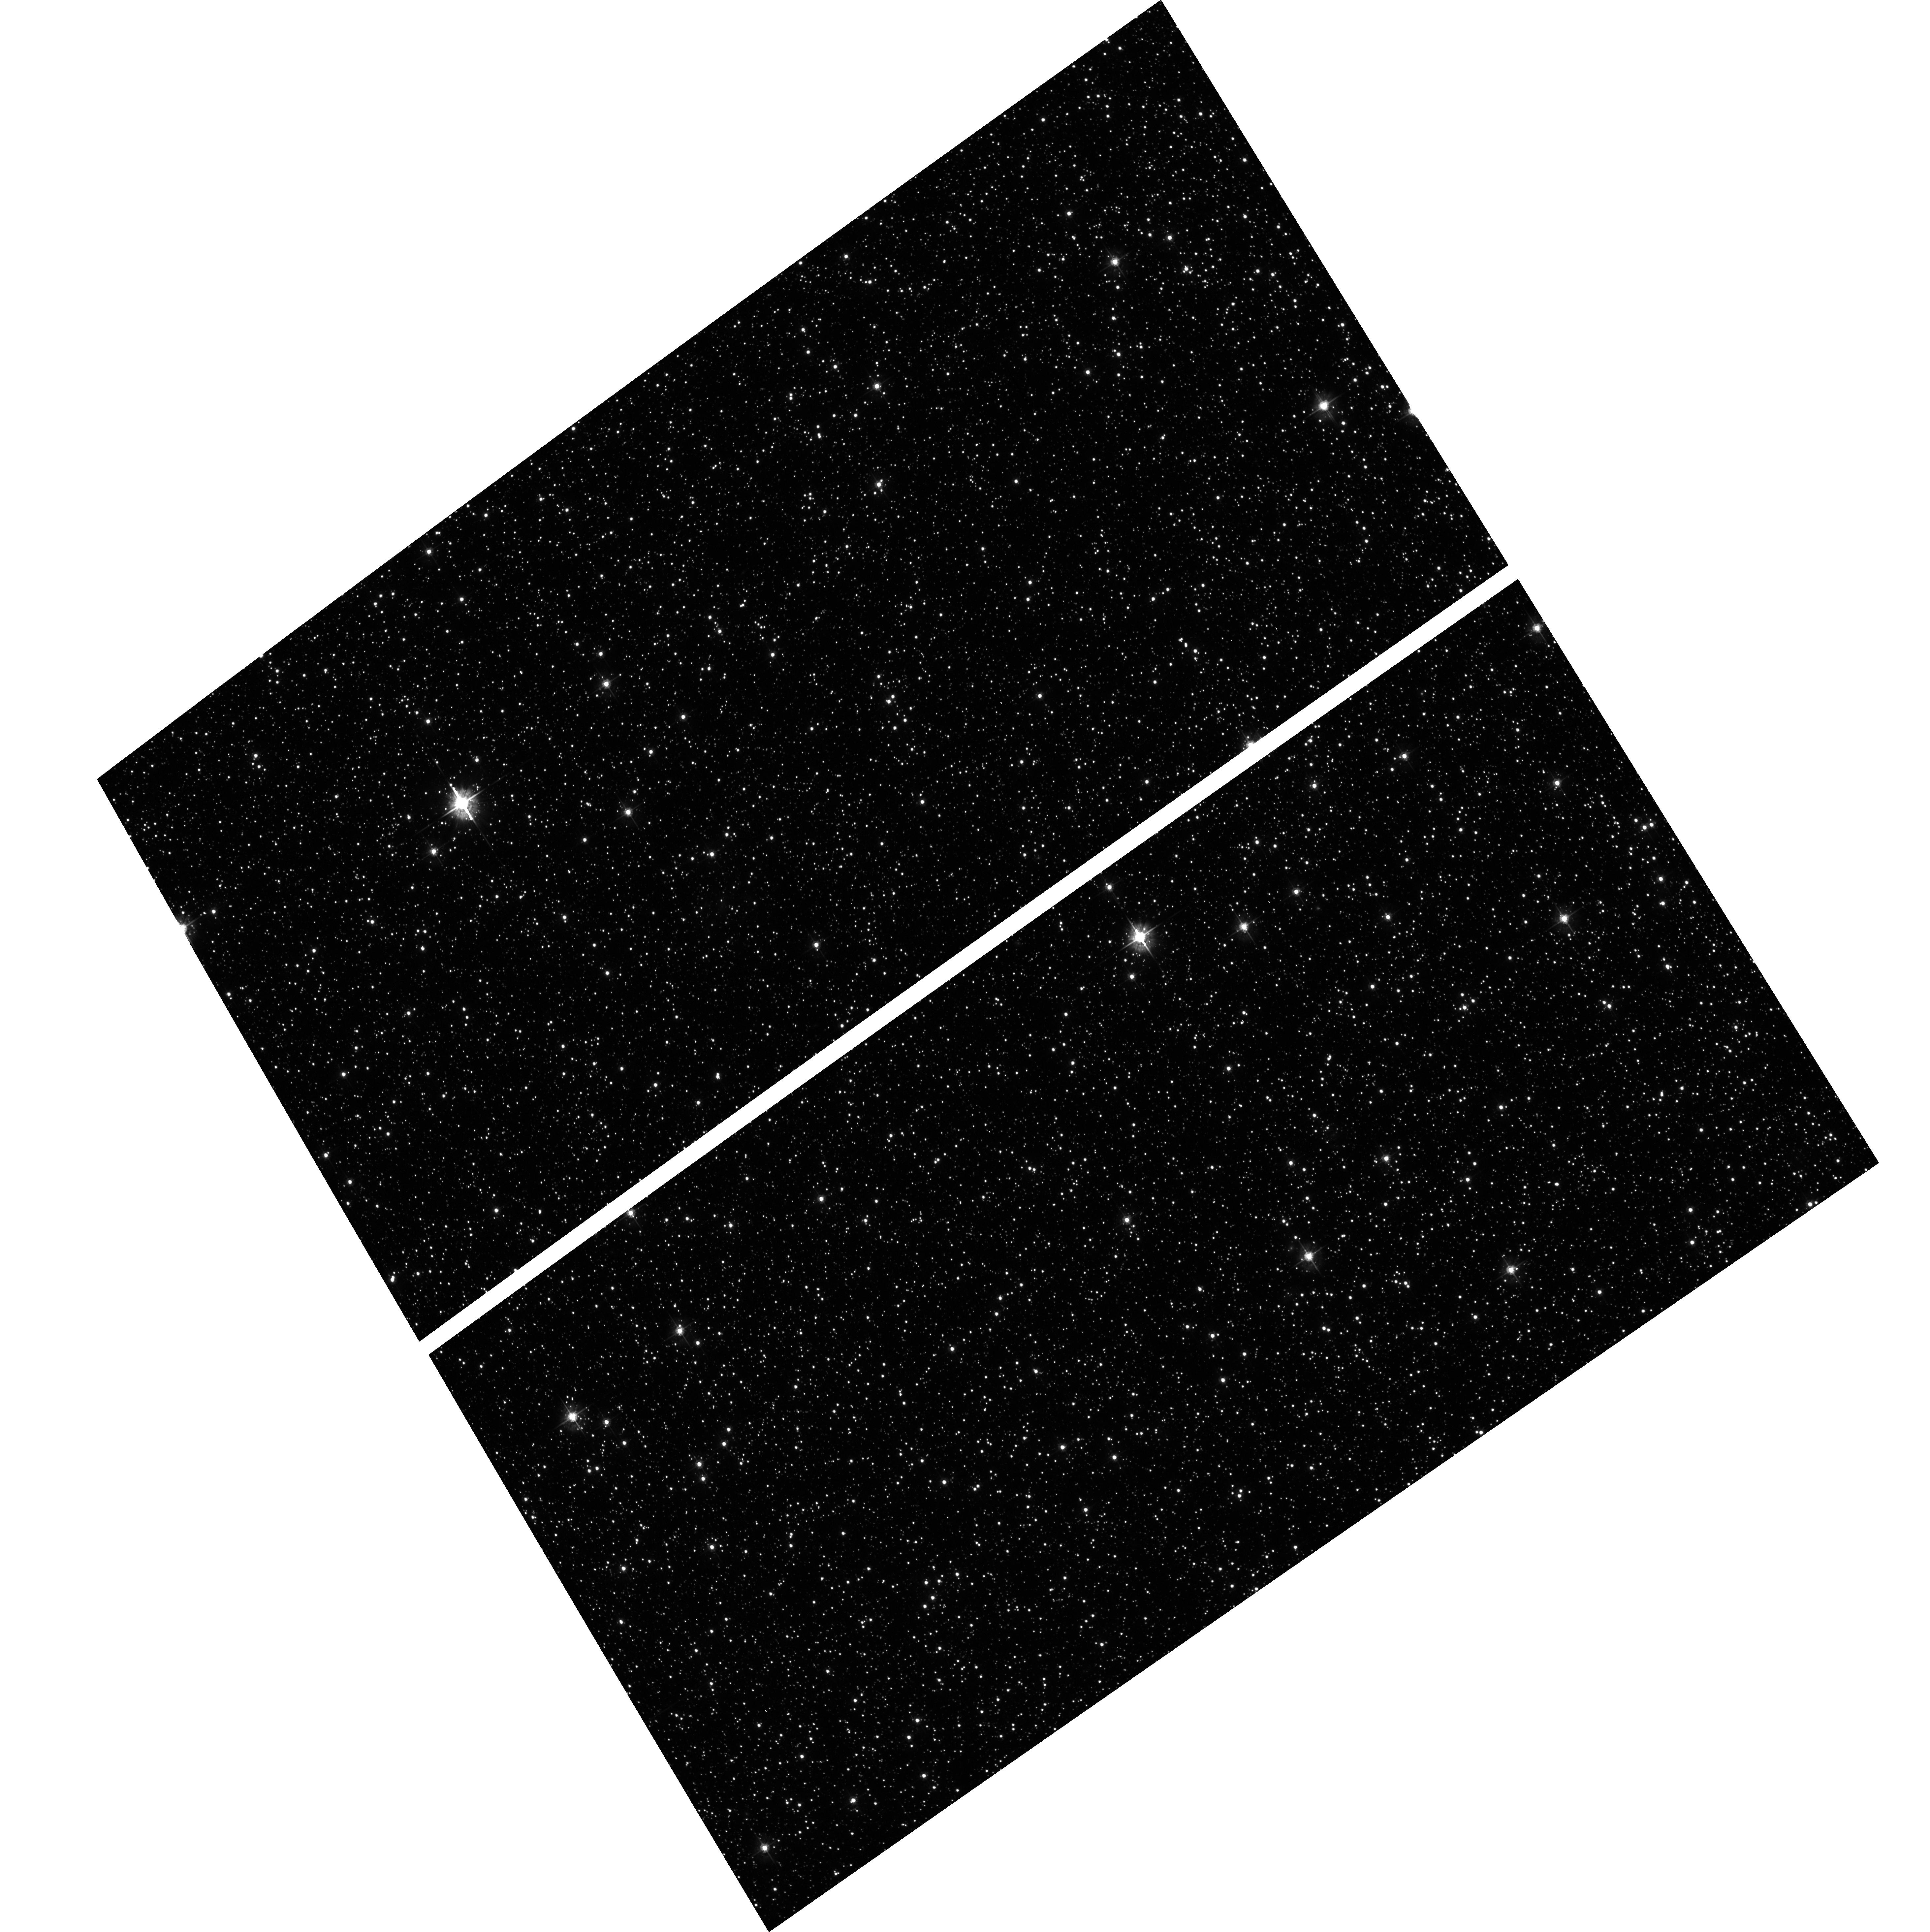
Target: SMCJ005257-725714
Instrument: ACS/WFC
Filter: F555W
Exposure: 9 min
Observation ID: hst_10126_06_acs_wfc_f555w_j90606

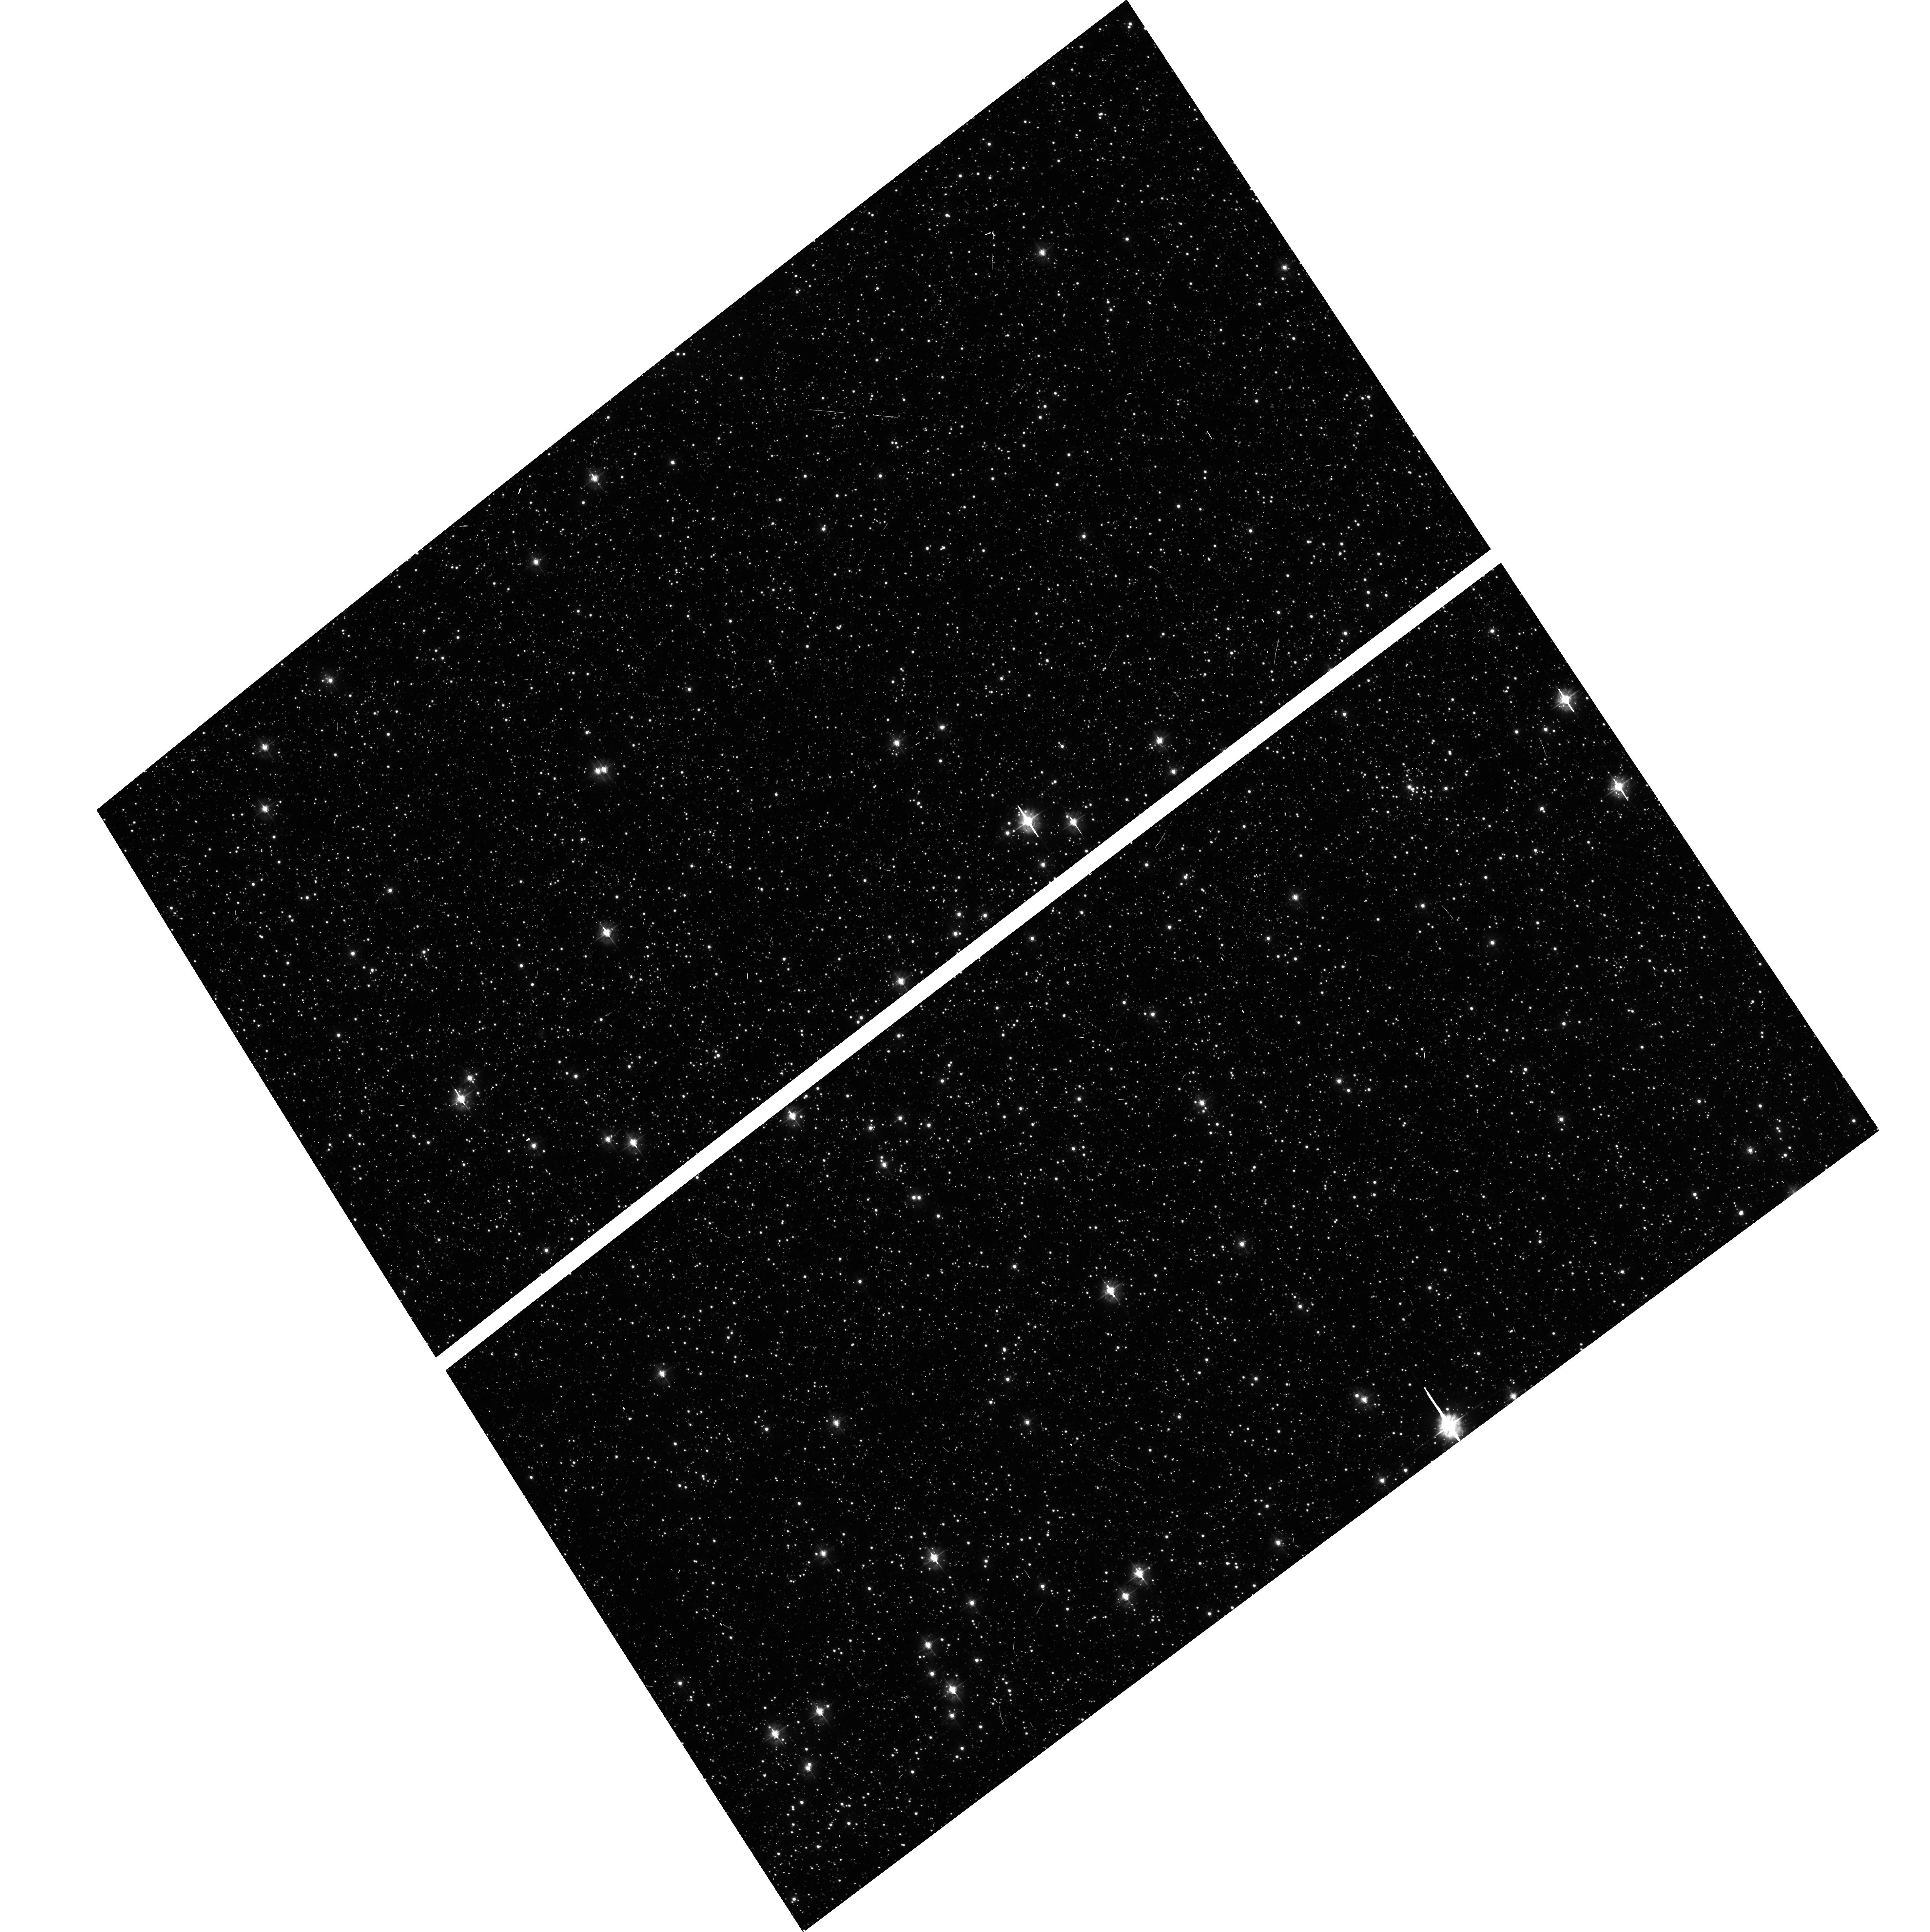
Target: SMCJ004802-732058
Instrument: ACS/WFC
Filter: F435W
Exposure: 7 min
Observation ID: hst_10126_02_acs_wfc_f435w_j90602

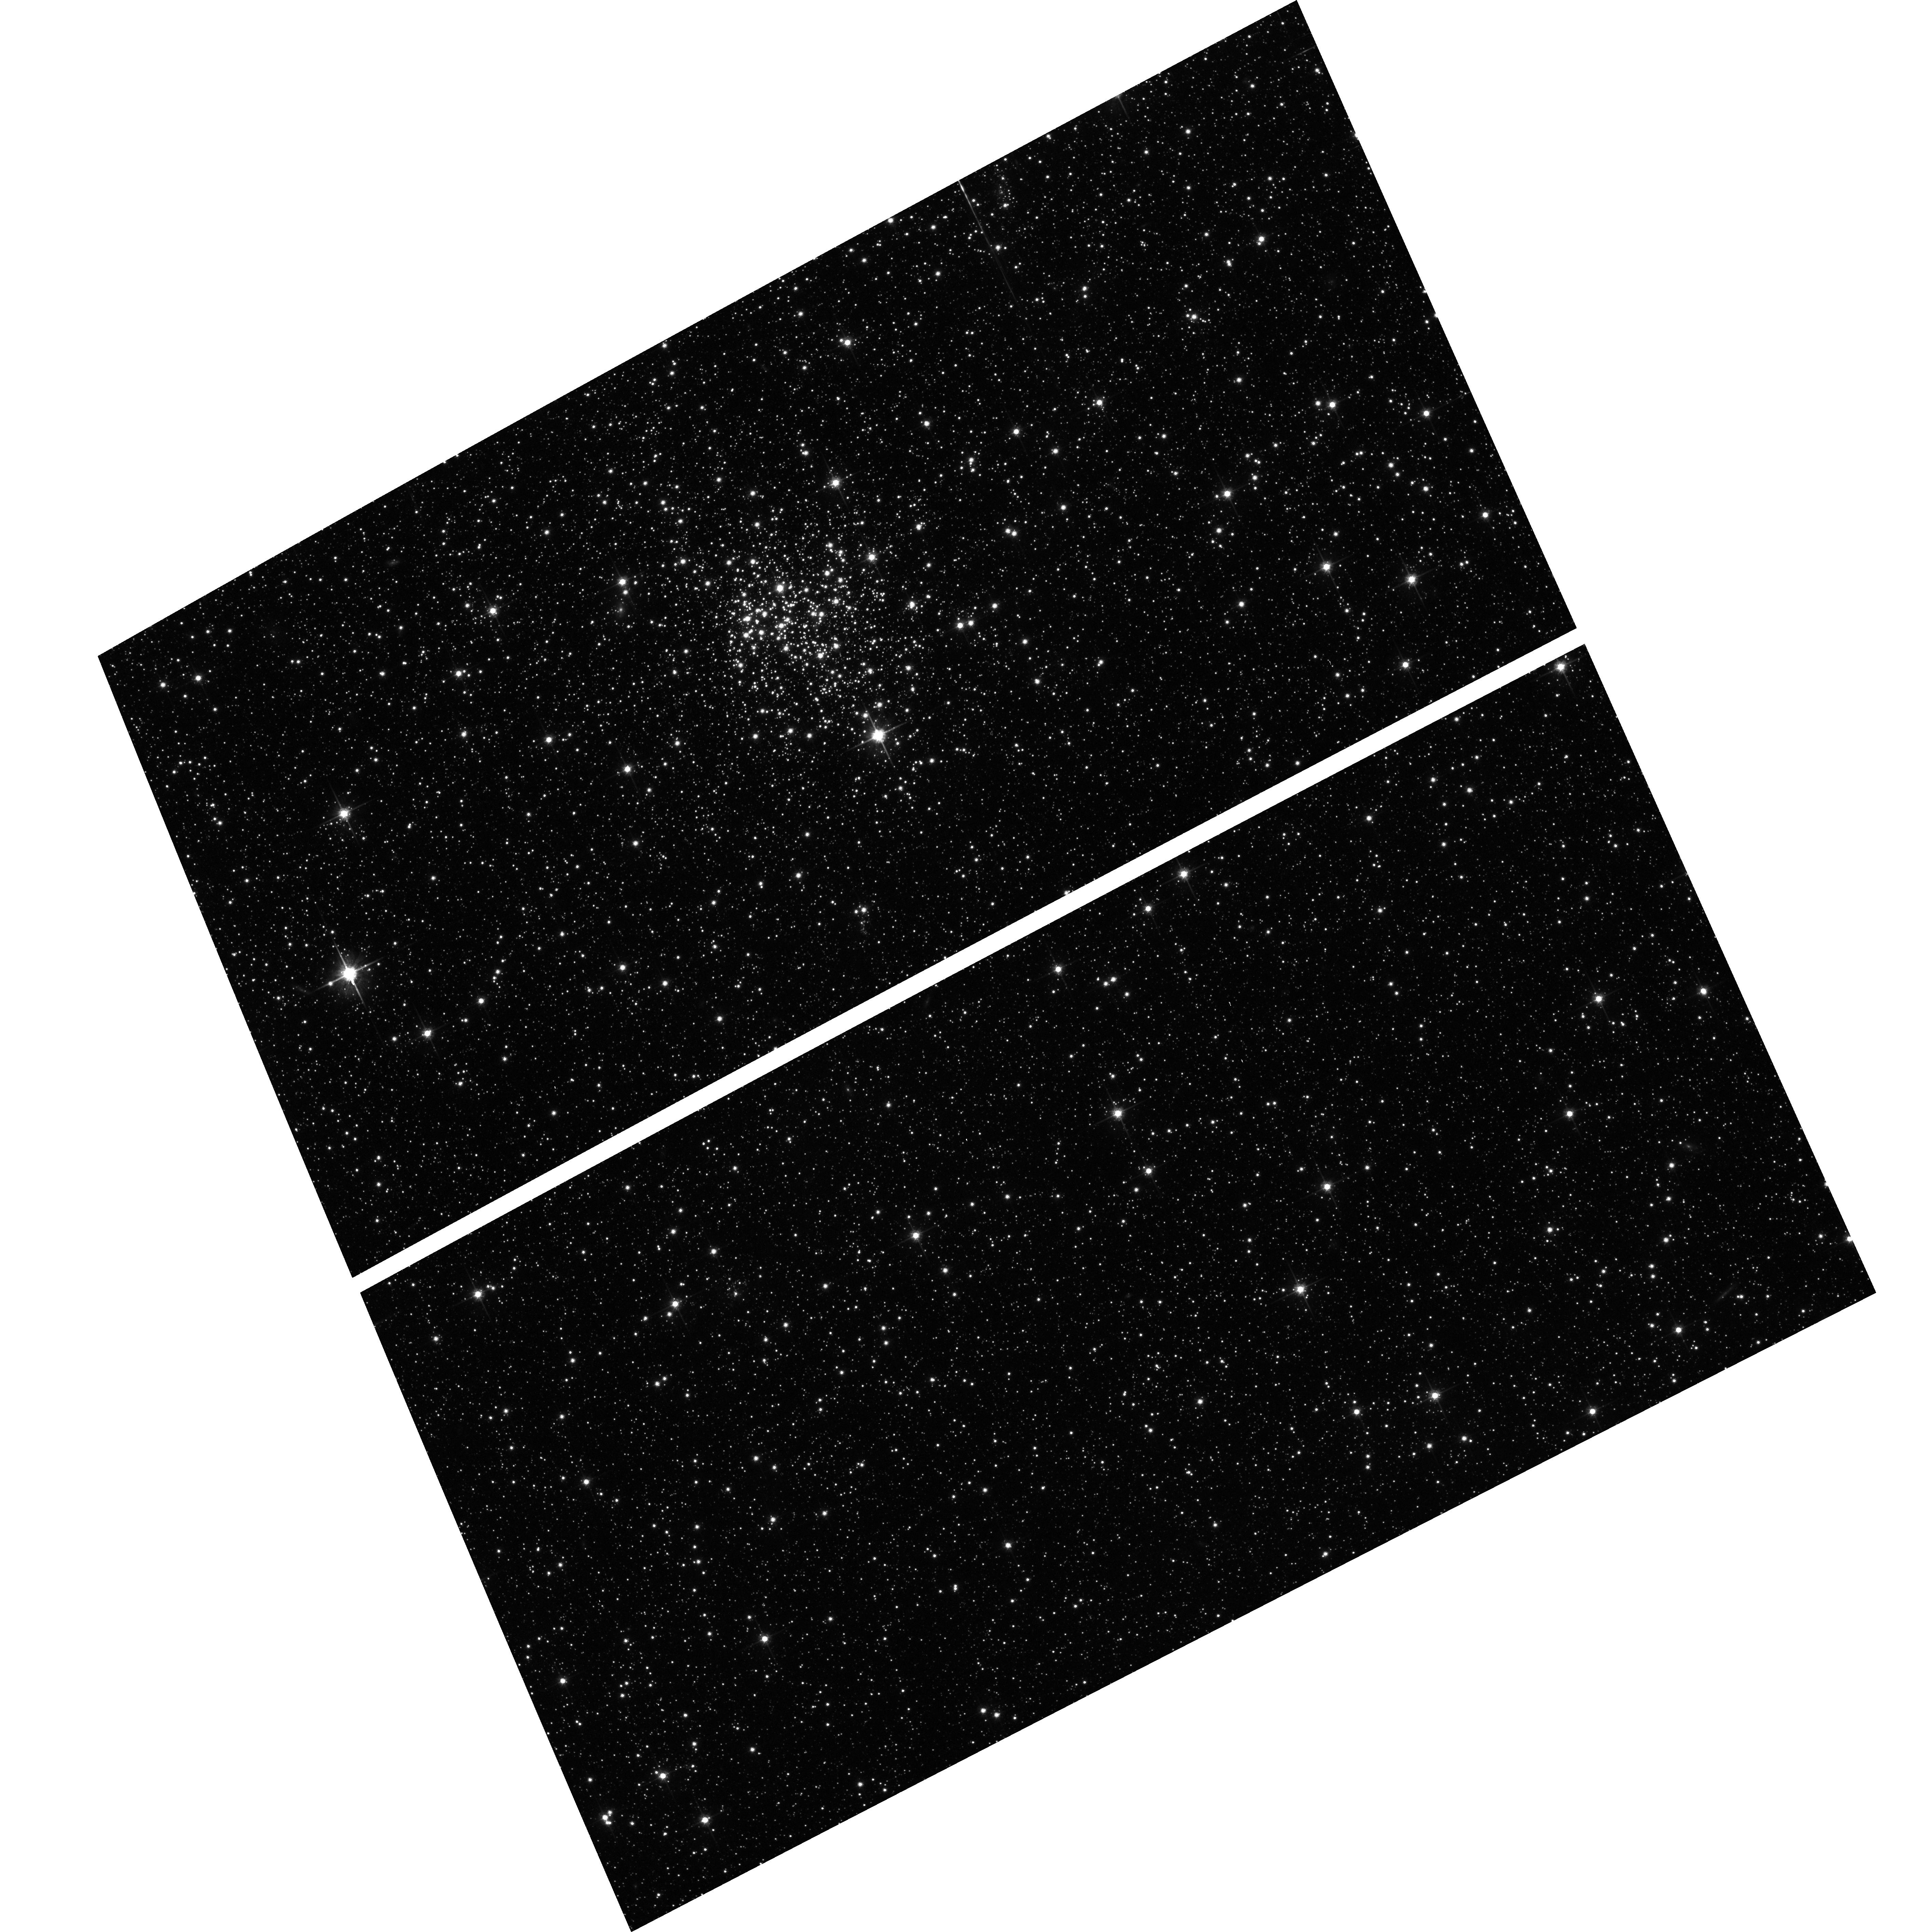
Target: NGC-265
Instrument: ACS/WFC
Filter: F814W
Exposure: 9 min
Observation ID: hst_10126_01_acs_wfc_f814w_j90601

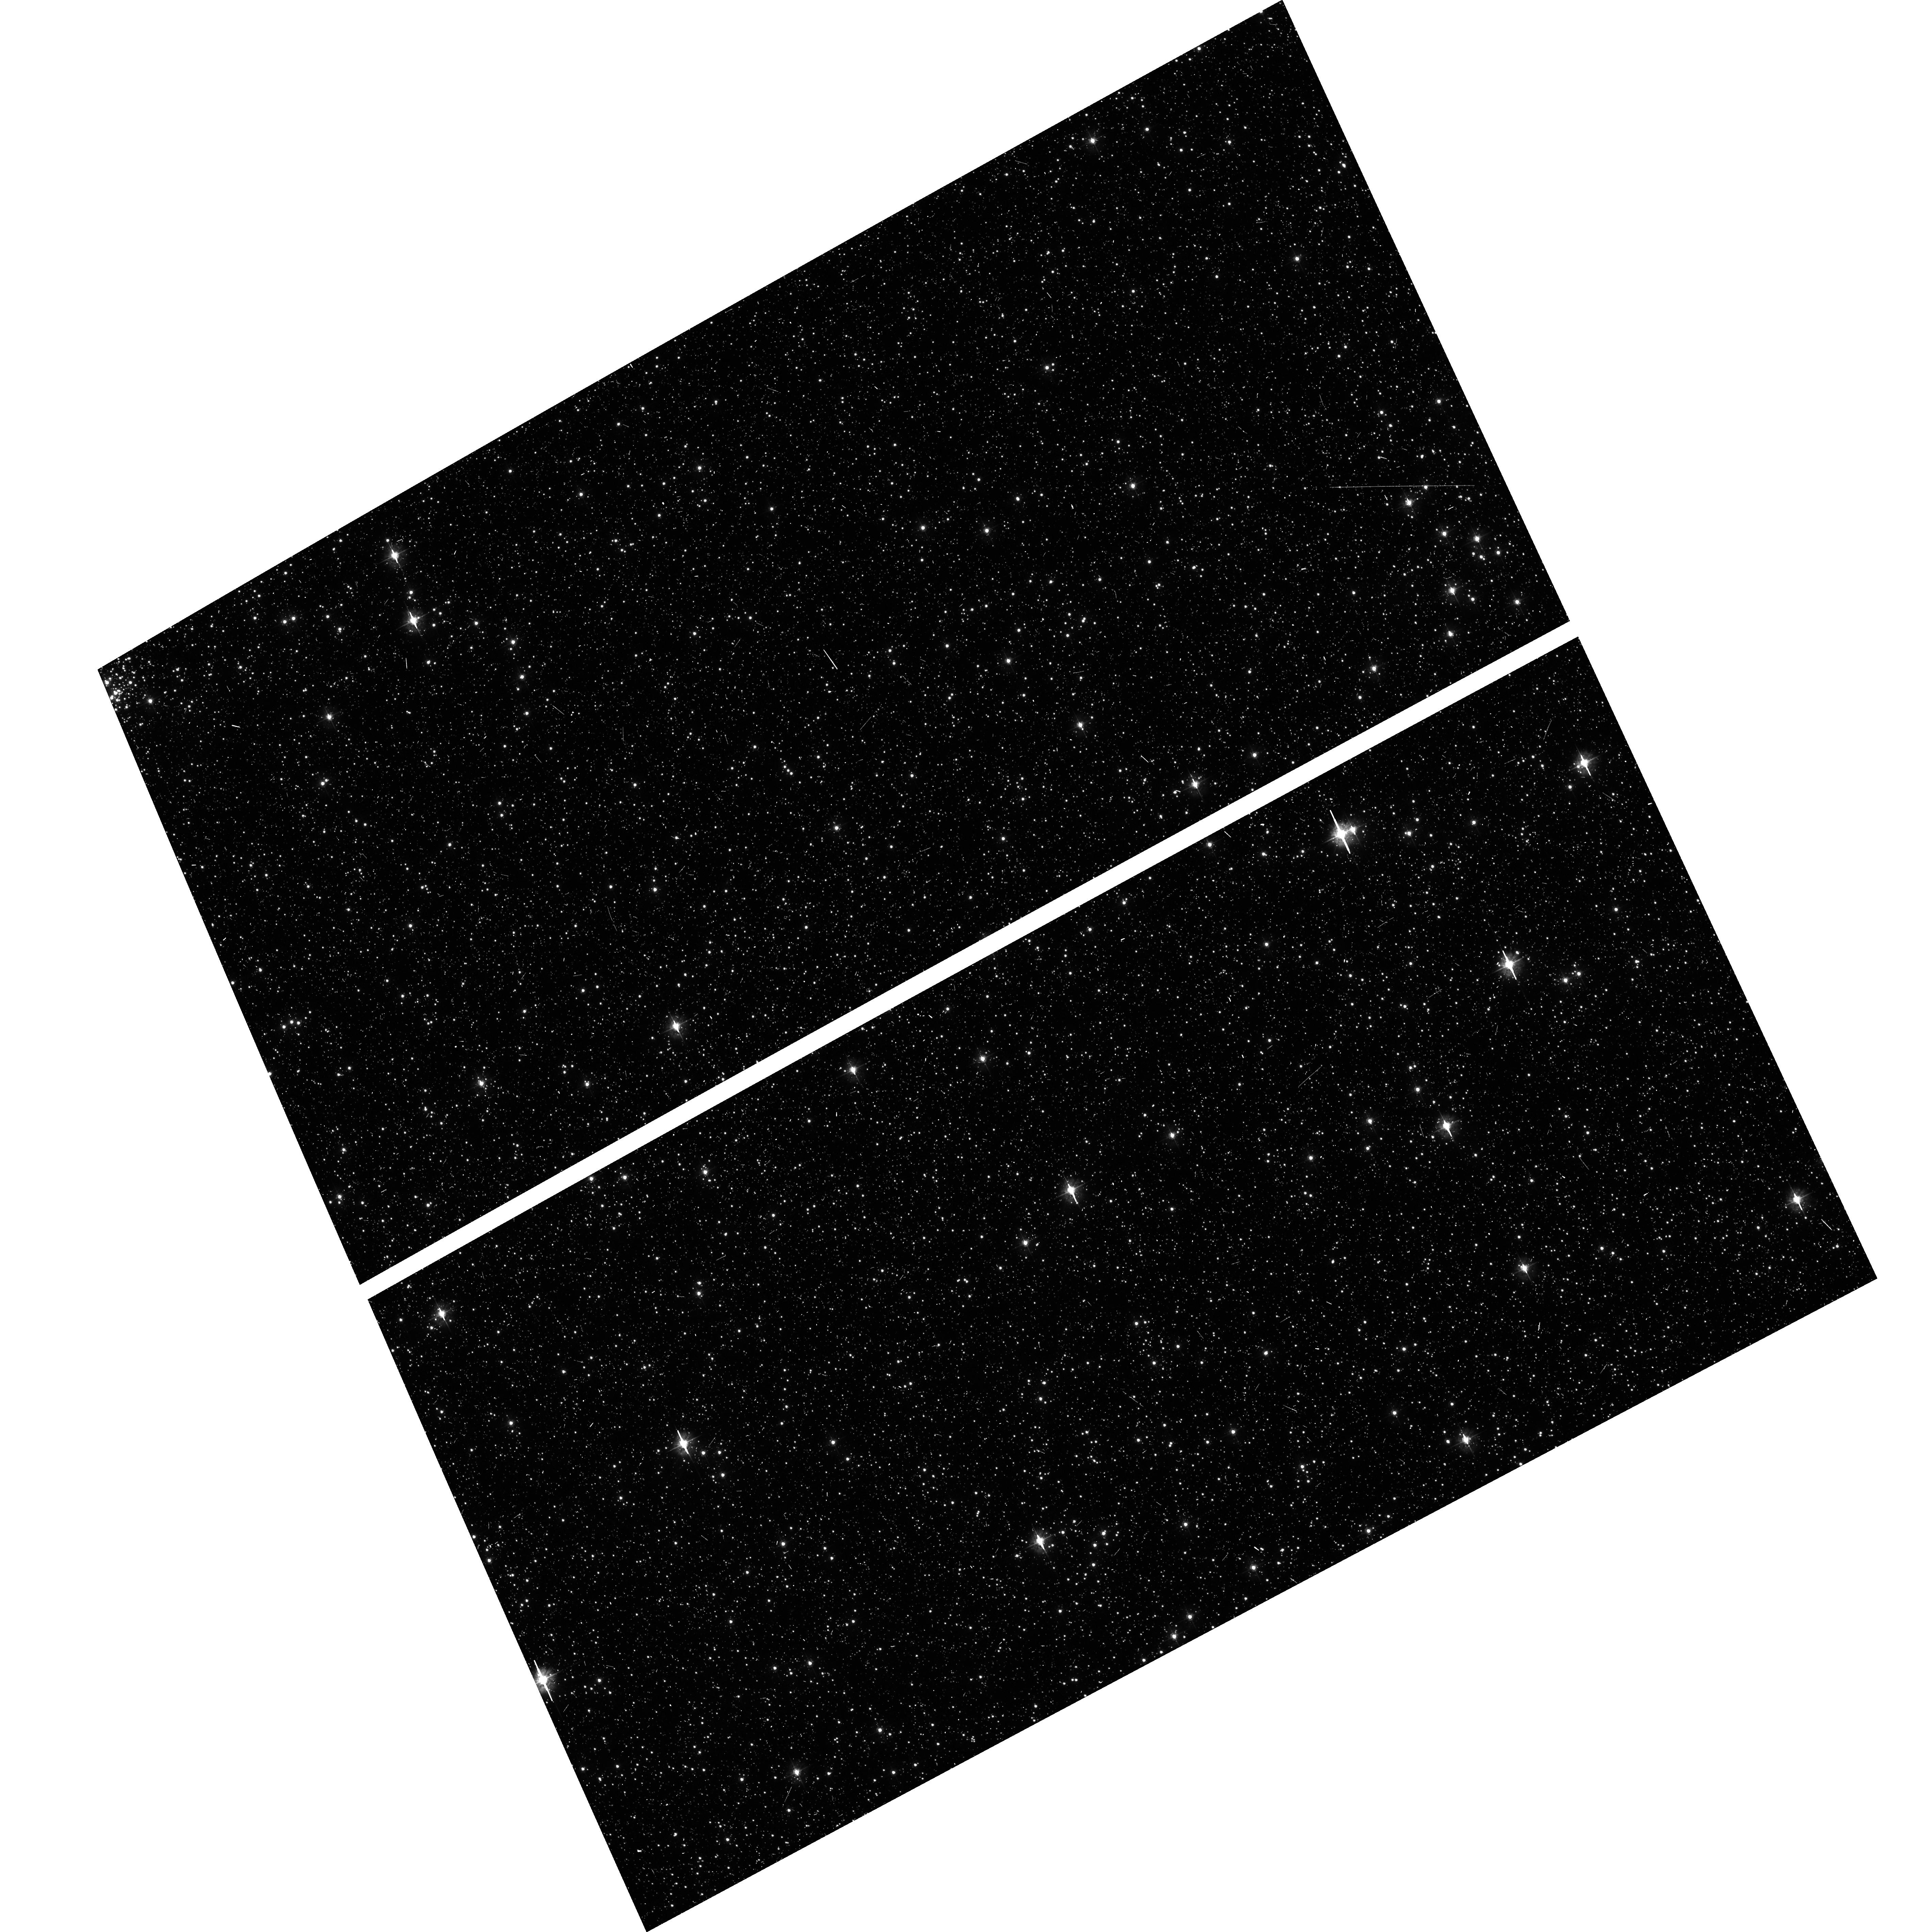
Target: SMCJ004938-731520
Instrument: ACS/WFC
Filter: F435W
Exposure: 7 min
Observation ID: hst_10126_03_acs_wfc_f435w_j90603

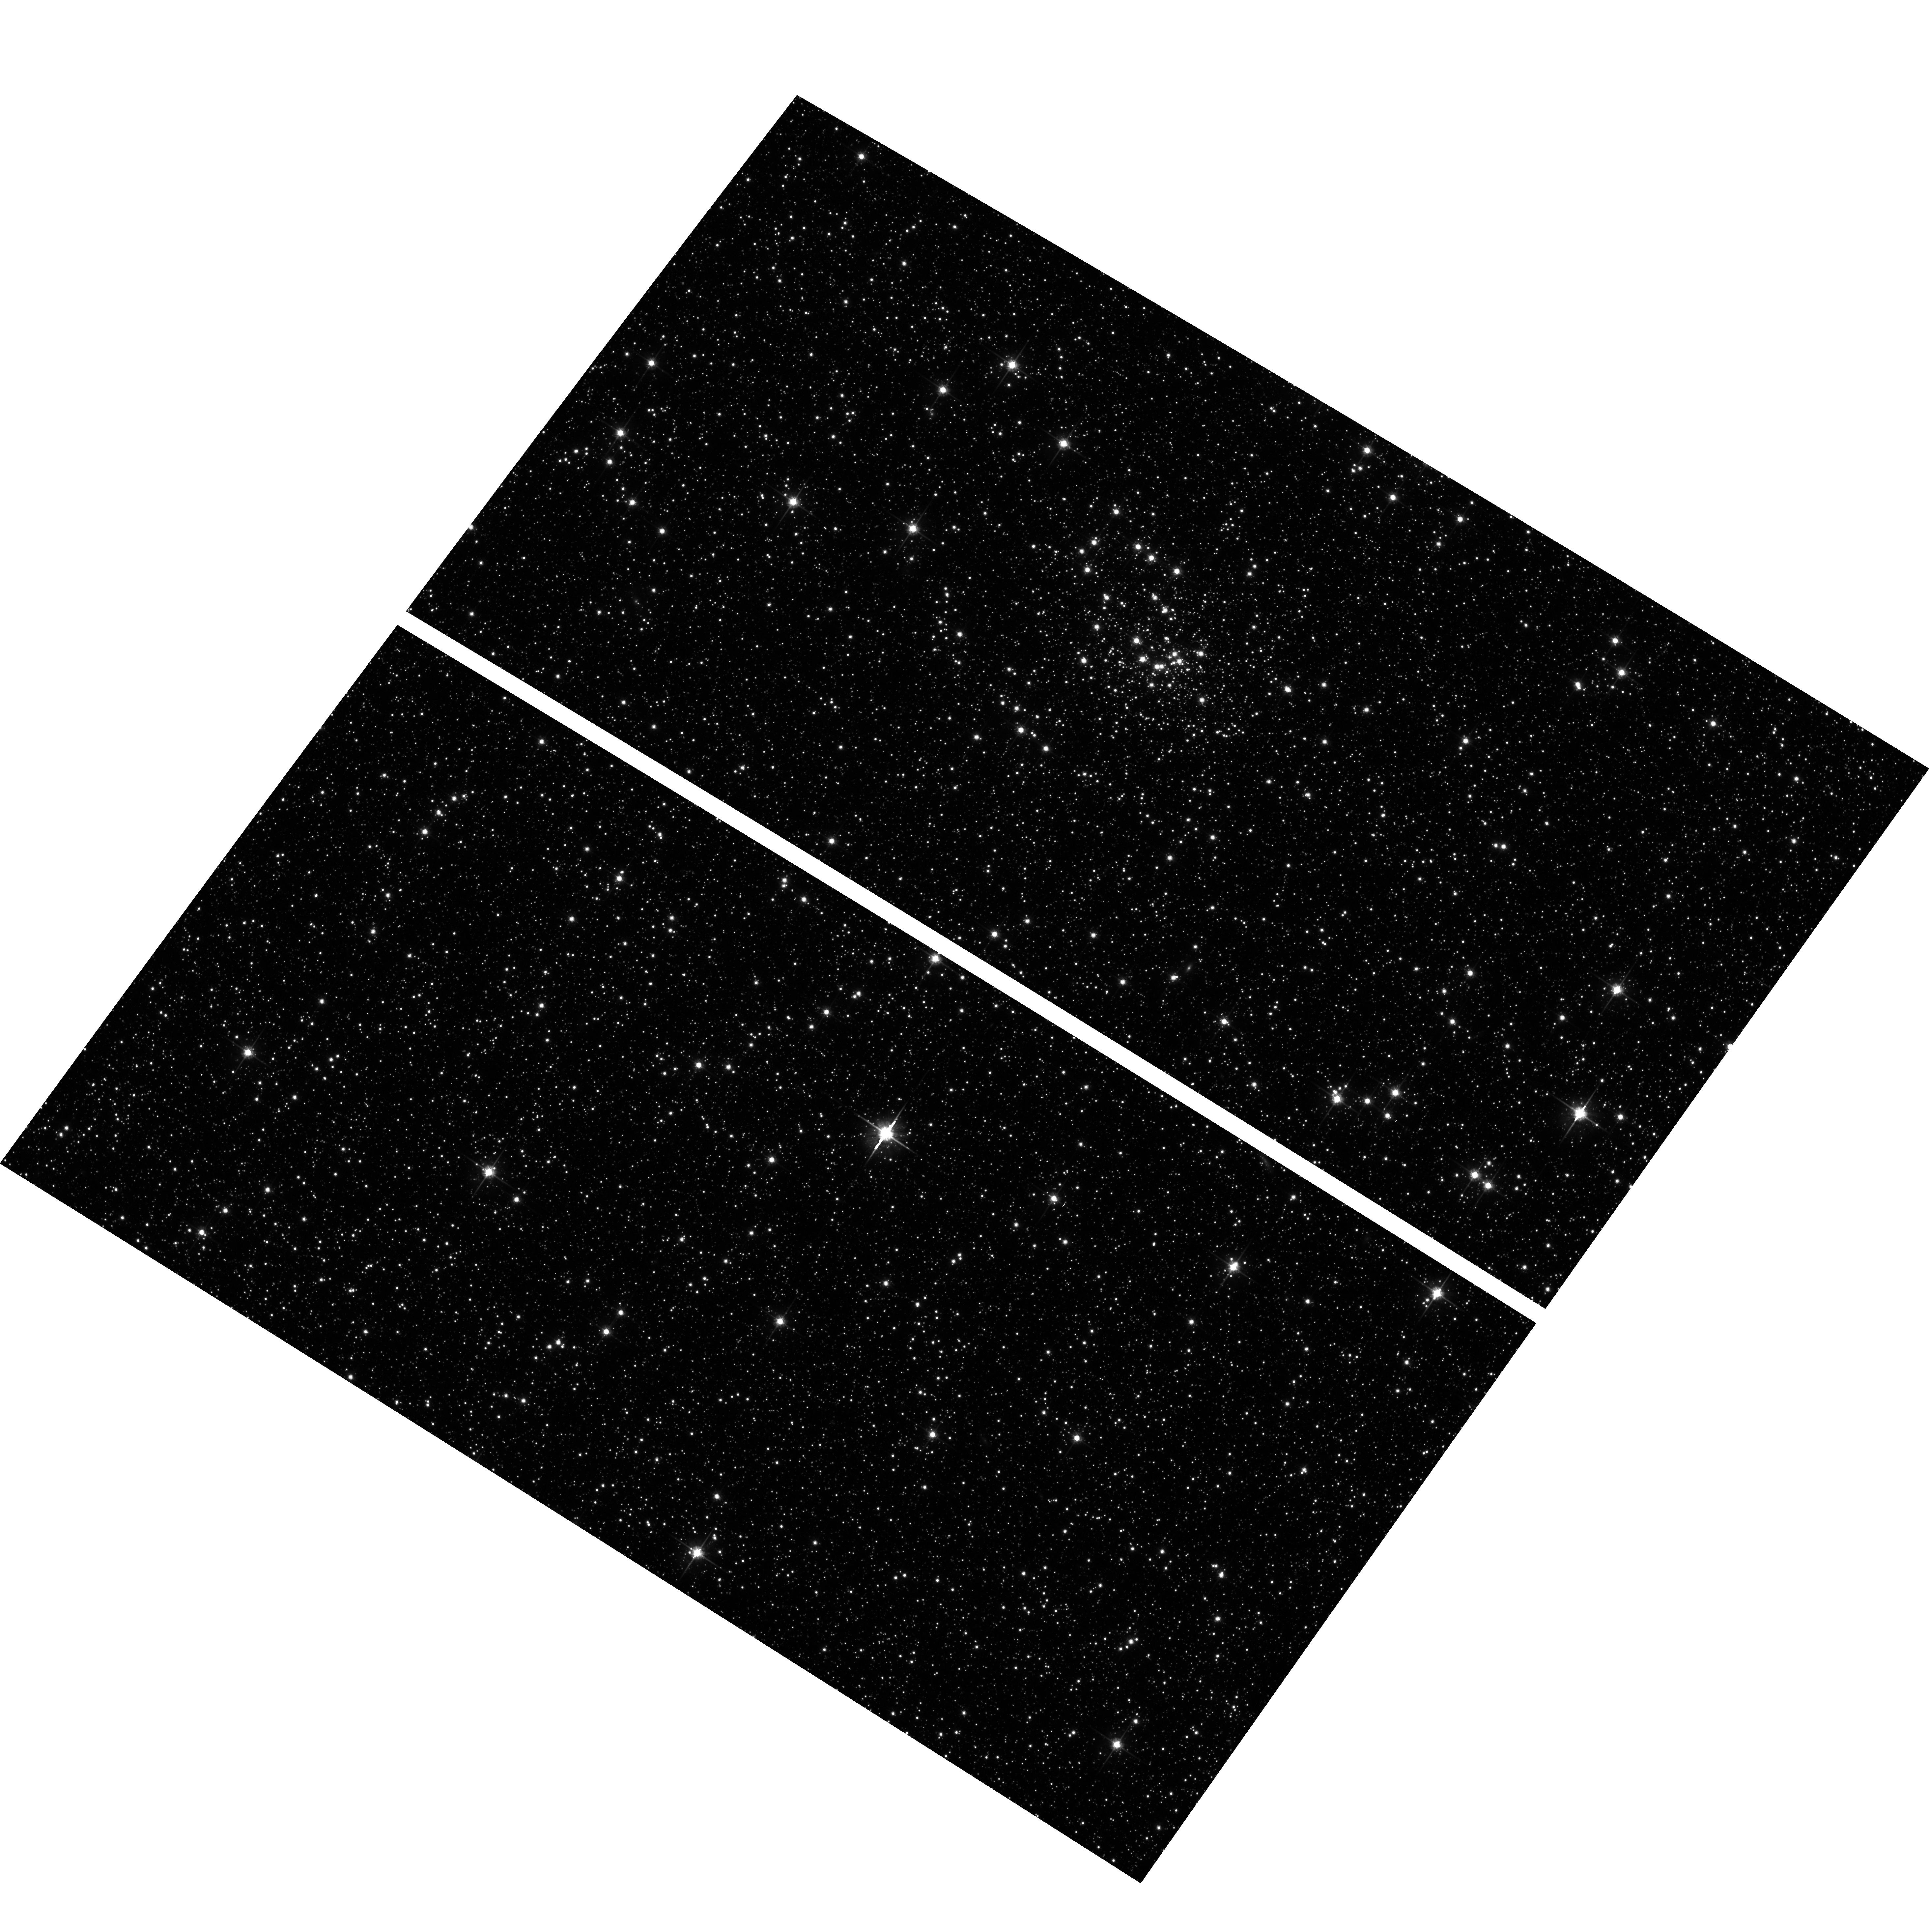
Target: K-29
Instrument: ACS/WFC
Filter: F814W
Exposure: 9 min
Observation ID: hst_10126_05_acs_wfc_f814w_j90605

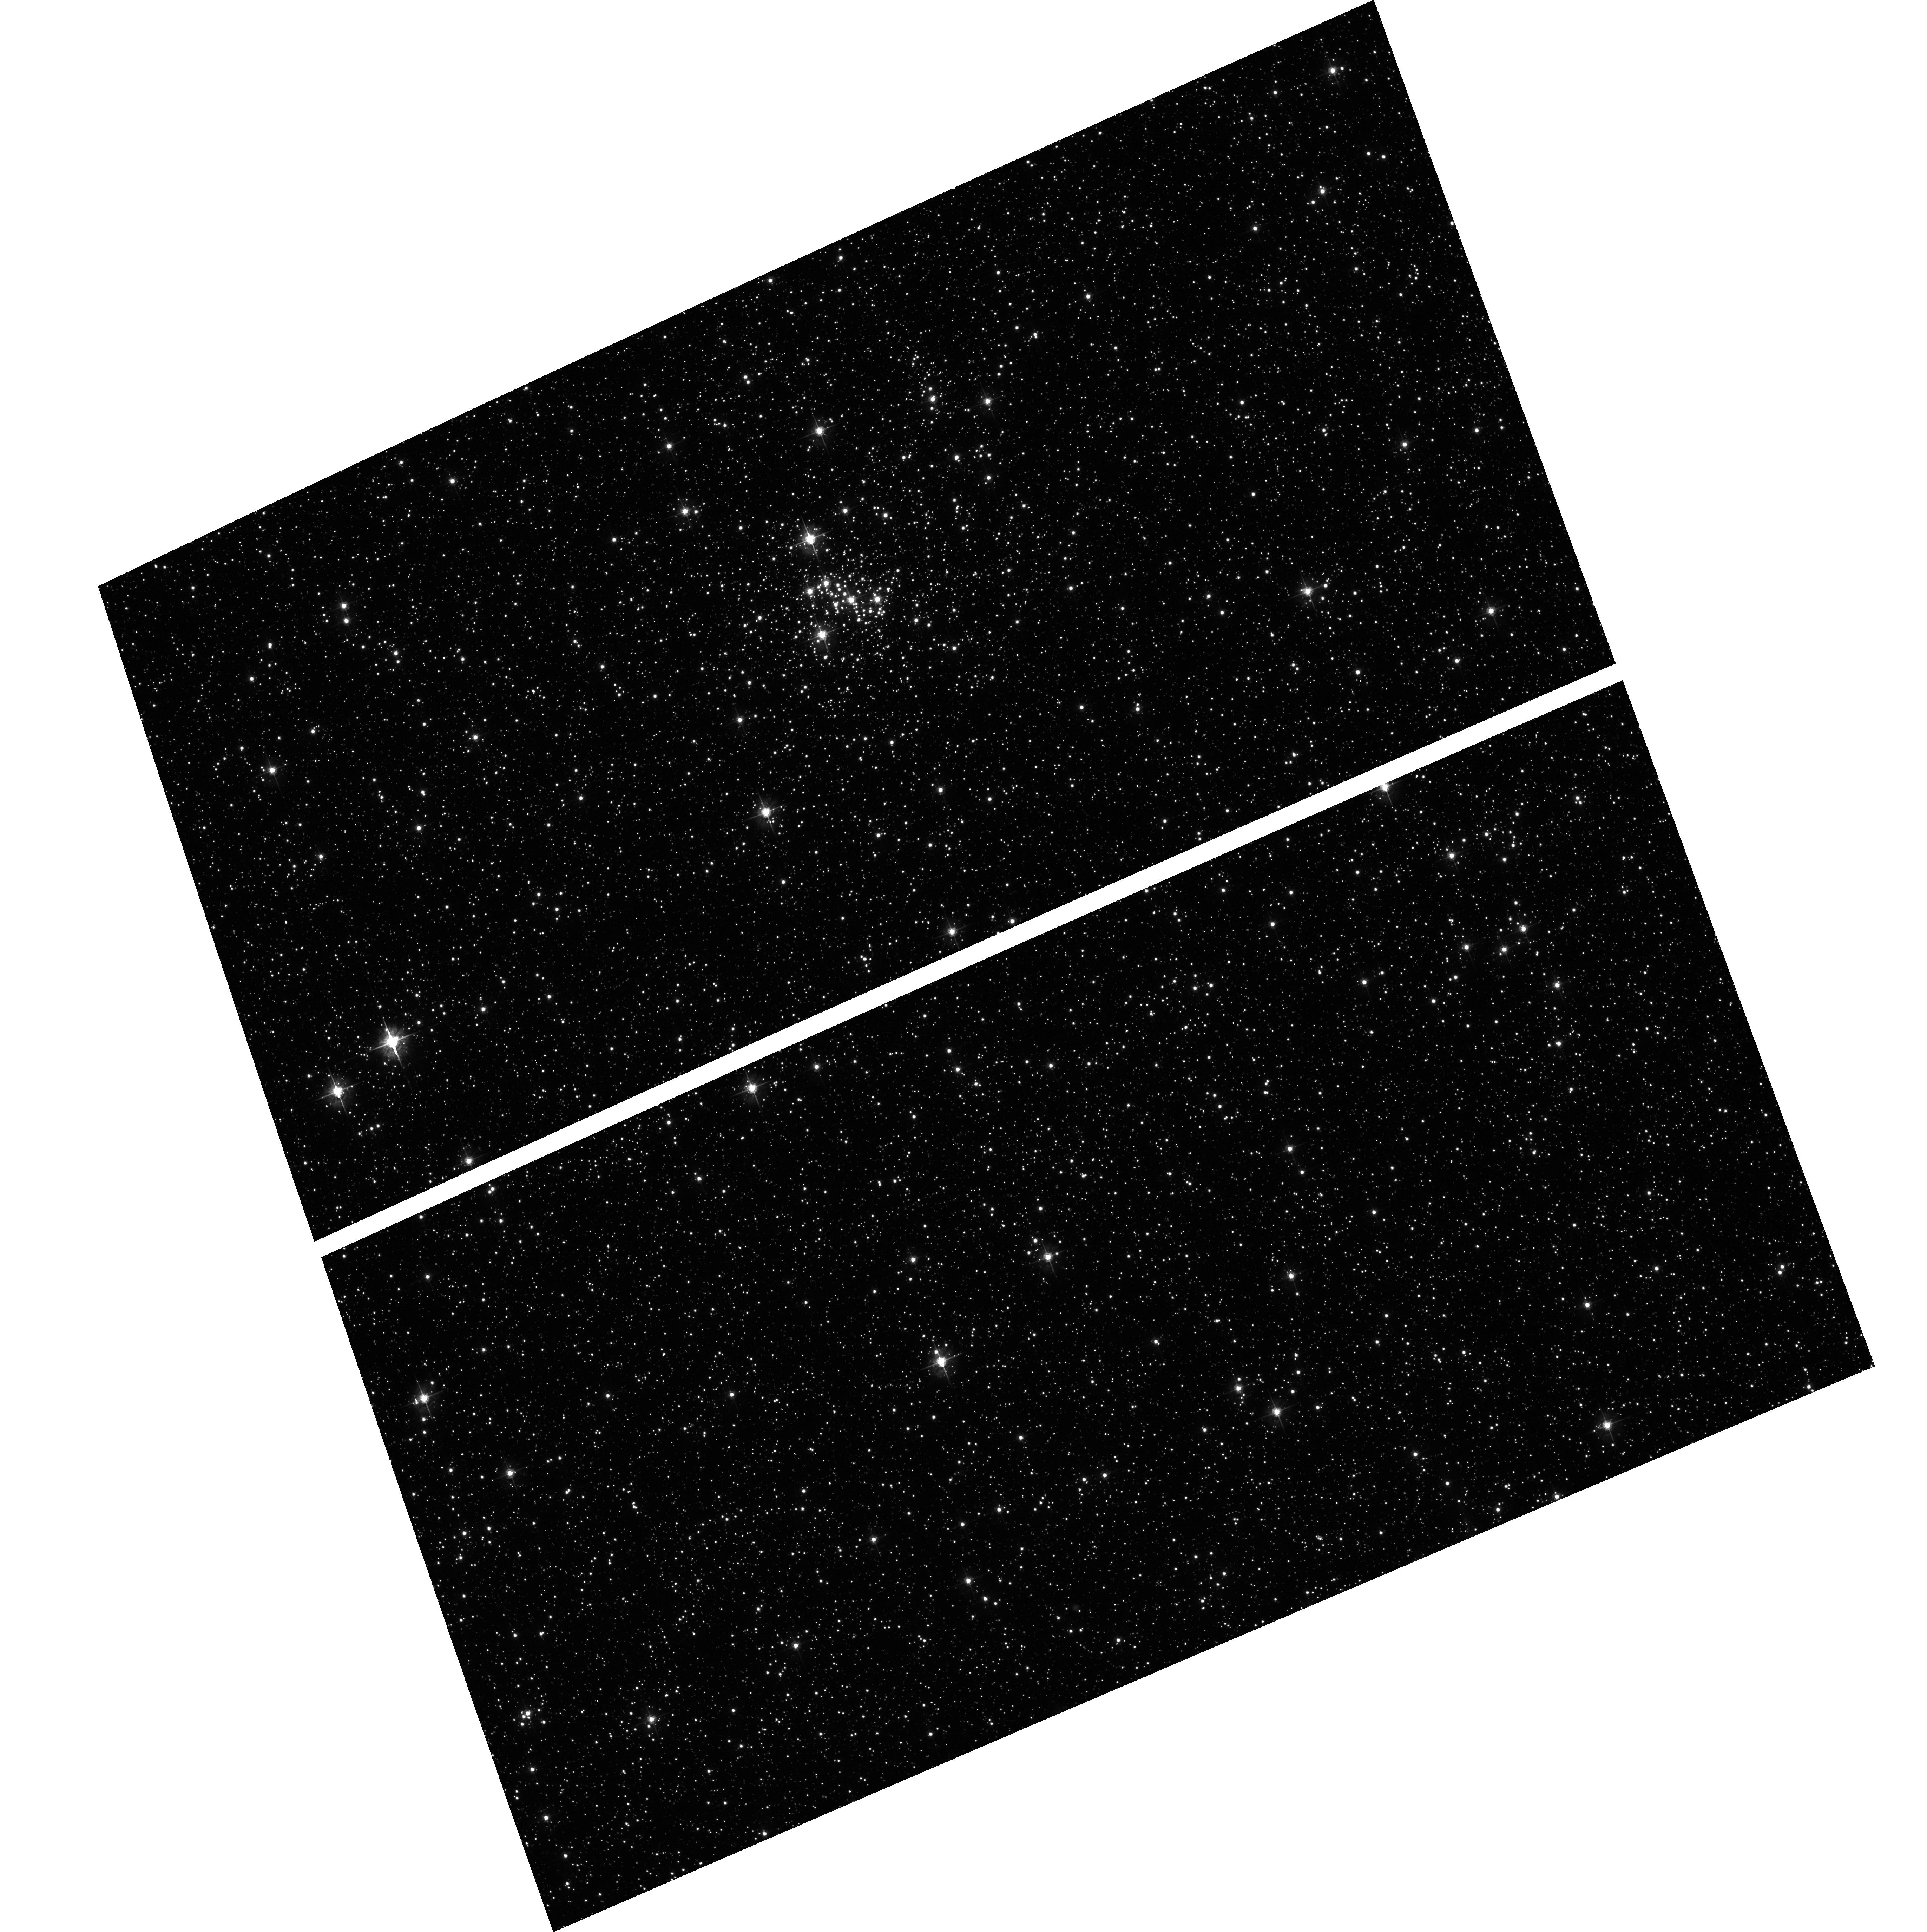
Target: NGC-290
Instrument: ACS/WFC
Filter: F555W
Exposure: 9 min
Observation ID: hst_10126_04_acs_wfc_f555w_j90604

The 3-D Shape of the SMC: Is It Tidally Distorted? (PI: Olszewski, Edward W.)

We propose to exploit the exceptional spatial resolution of HST to definitively show whether the SMC is tidally elongated along the line-of-sight, and therefore the status of the Milky Way's interaction/destruction of the Magellanic Clouds. We use BVI ACS images of several crowded SMC fields in the region predicted by models of the orbit and tidal evolution of the Magellanic Clouds (and by observations of Cepheids) to have a large depth. We exploit the red clump feature (and the rarer true horizontal branch) to derive the depth. Specifically, we will observe six fields along the predicted region of maximum distance gradient of the SMC, along with two ACS fields and several WFPC2 fields in the archives, to map out the depth of the SMC in this region. We are searching for substructure, such as a tidal tail, that may be present. Crowding in this region of the SMC is so severe that this project cannot be done from the ground.